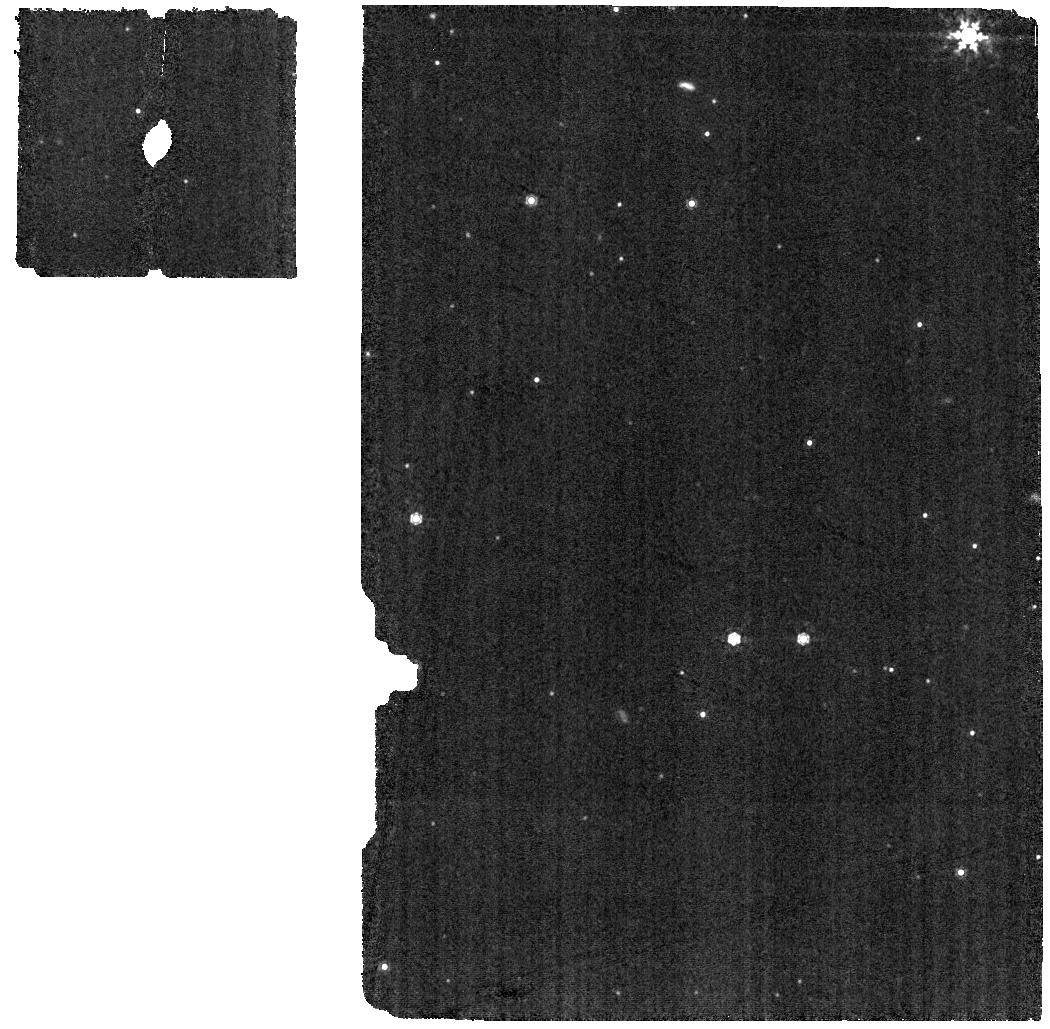
Target: HD-14434. Instrument: MIRI. Filter: F1000W. Exposure: 1 min. Observation ID: jw02459-o002_t001_miri_f1000w

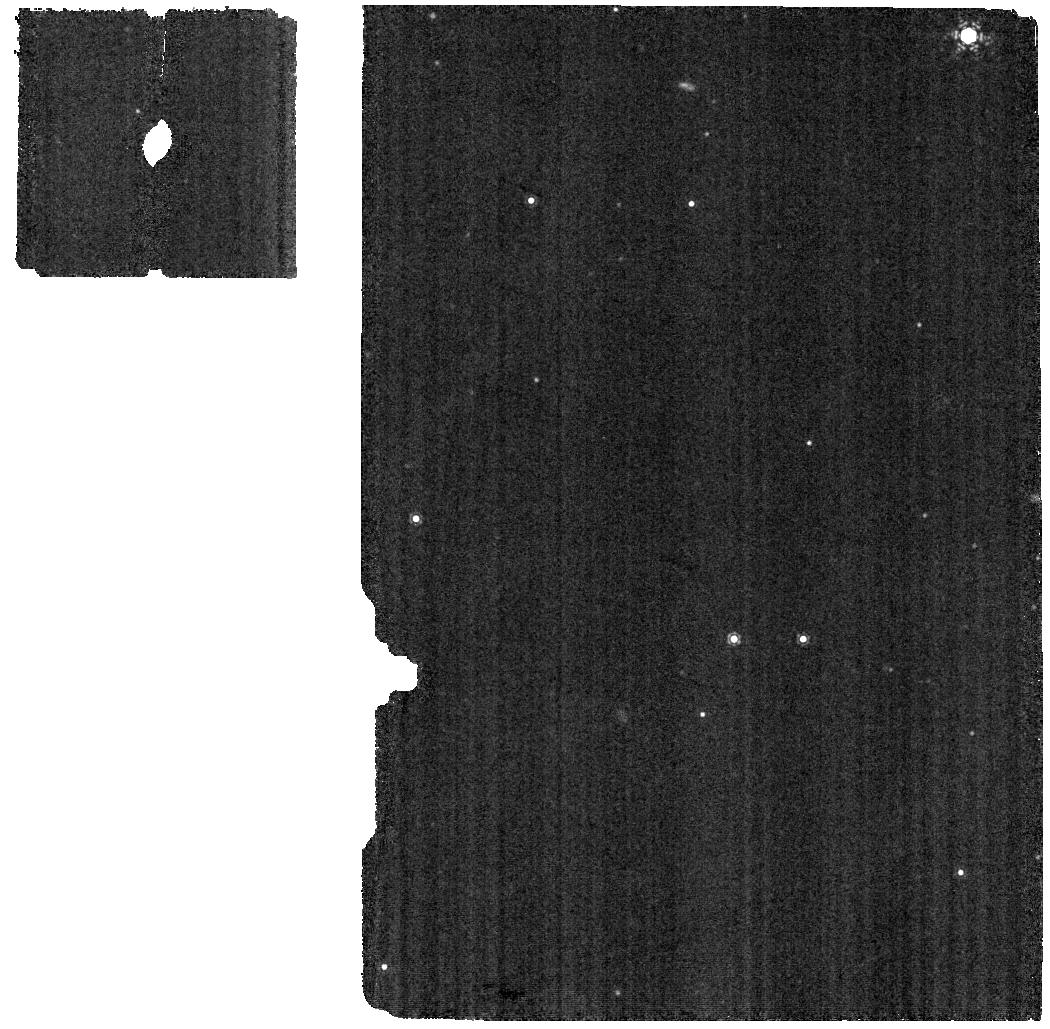
Target: HD-14434. Instrument: MIRI. Filter: F1130W. Exposure: 1 min. Observation ID: jw02459-o002_t001_miri_f1130w

Completing the puzzle of interstellar dust grain compositions: combining extinction, depletion and molecular hydrogen measurements (PI: Decleir, Marjorie)

We propose to observe a carefully selected sample of 9 stars in the Milky Way with the NIRCam Grism Time Series mode and the MIRI Medium Resolution Spectrograph to measure dust extinction curves from 2.4 to 28 micron. The continuum extinction will provide a measurement of the dust grain size distribution, while the absorption features in the extinction curve reveal details about the chemical composition of the dust grains. Combining these near- and mid-infrared extinction curves with UV extinction curves, depletion measurements and molecular hydrogen fractions, will place much stronger constraints on the grain composition and its variation between sightlines than could ever be derived from these individual measurements. The proposed observations are currently the last missing piece to complete the puzzle.